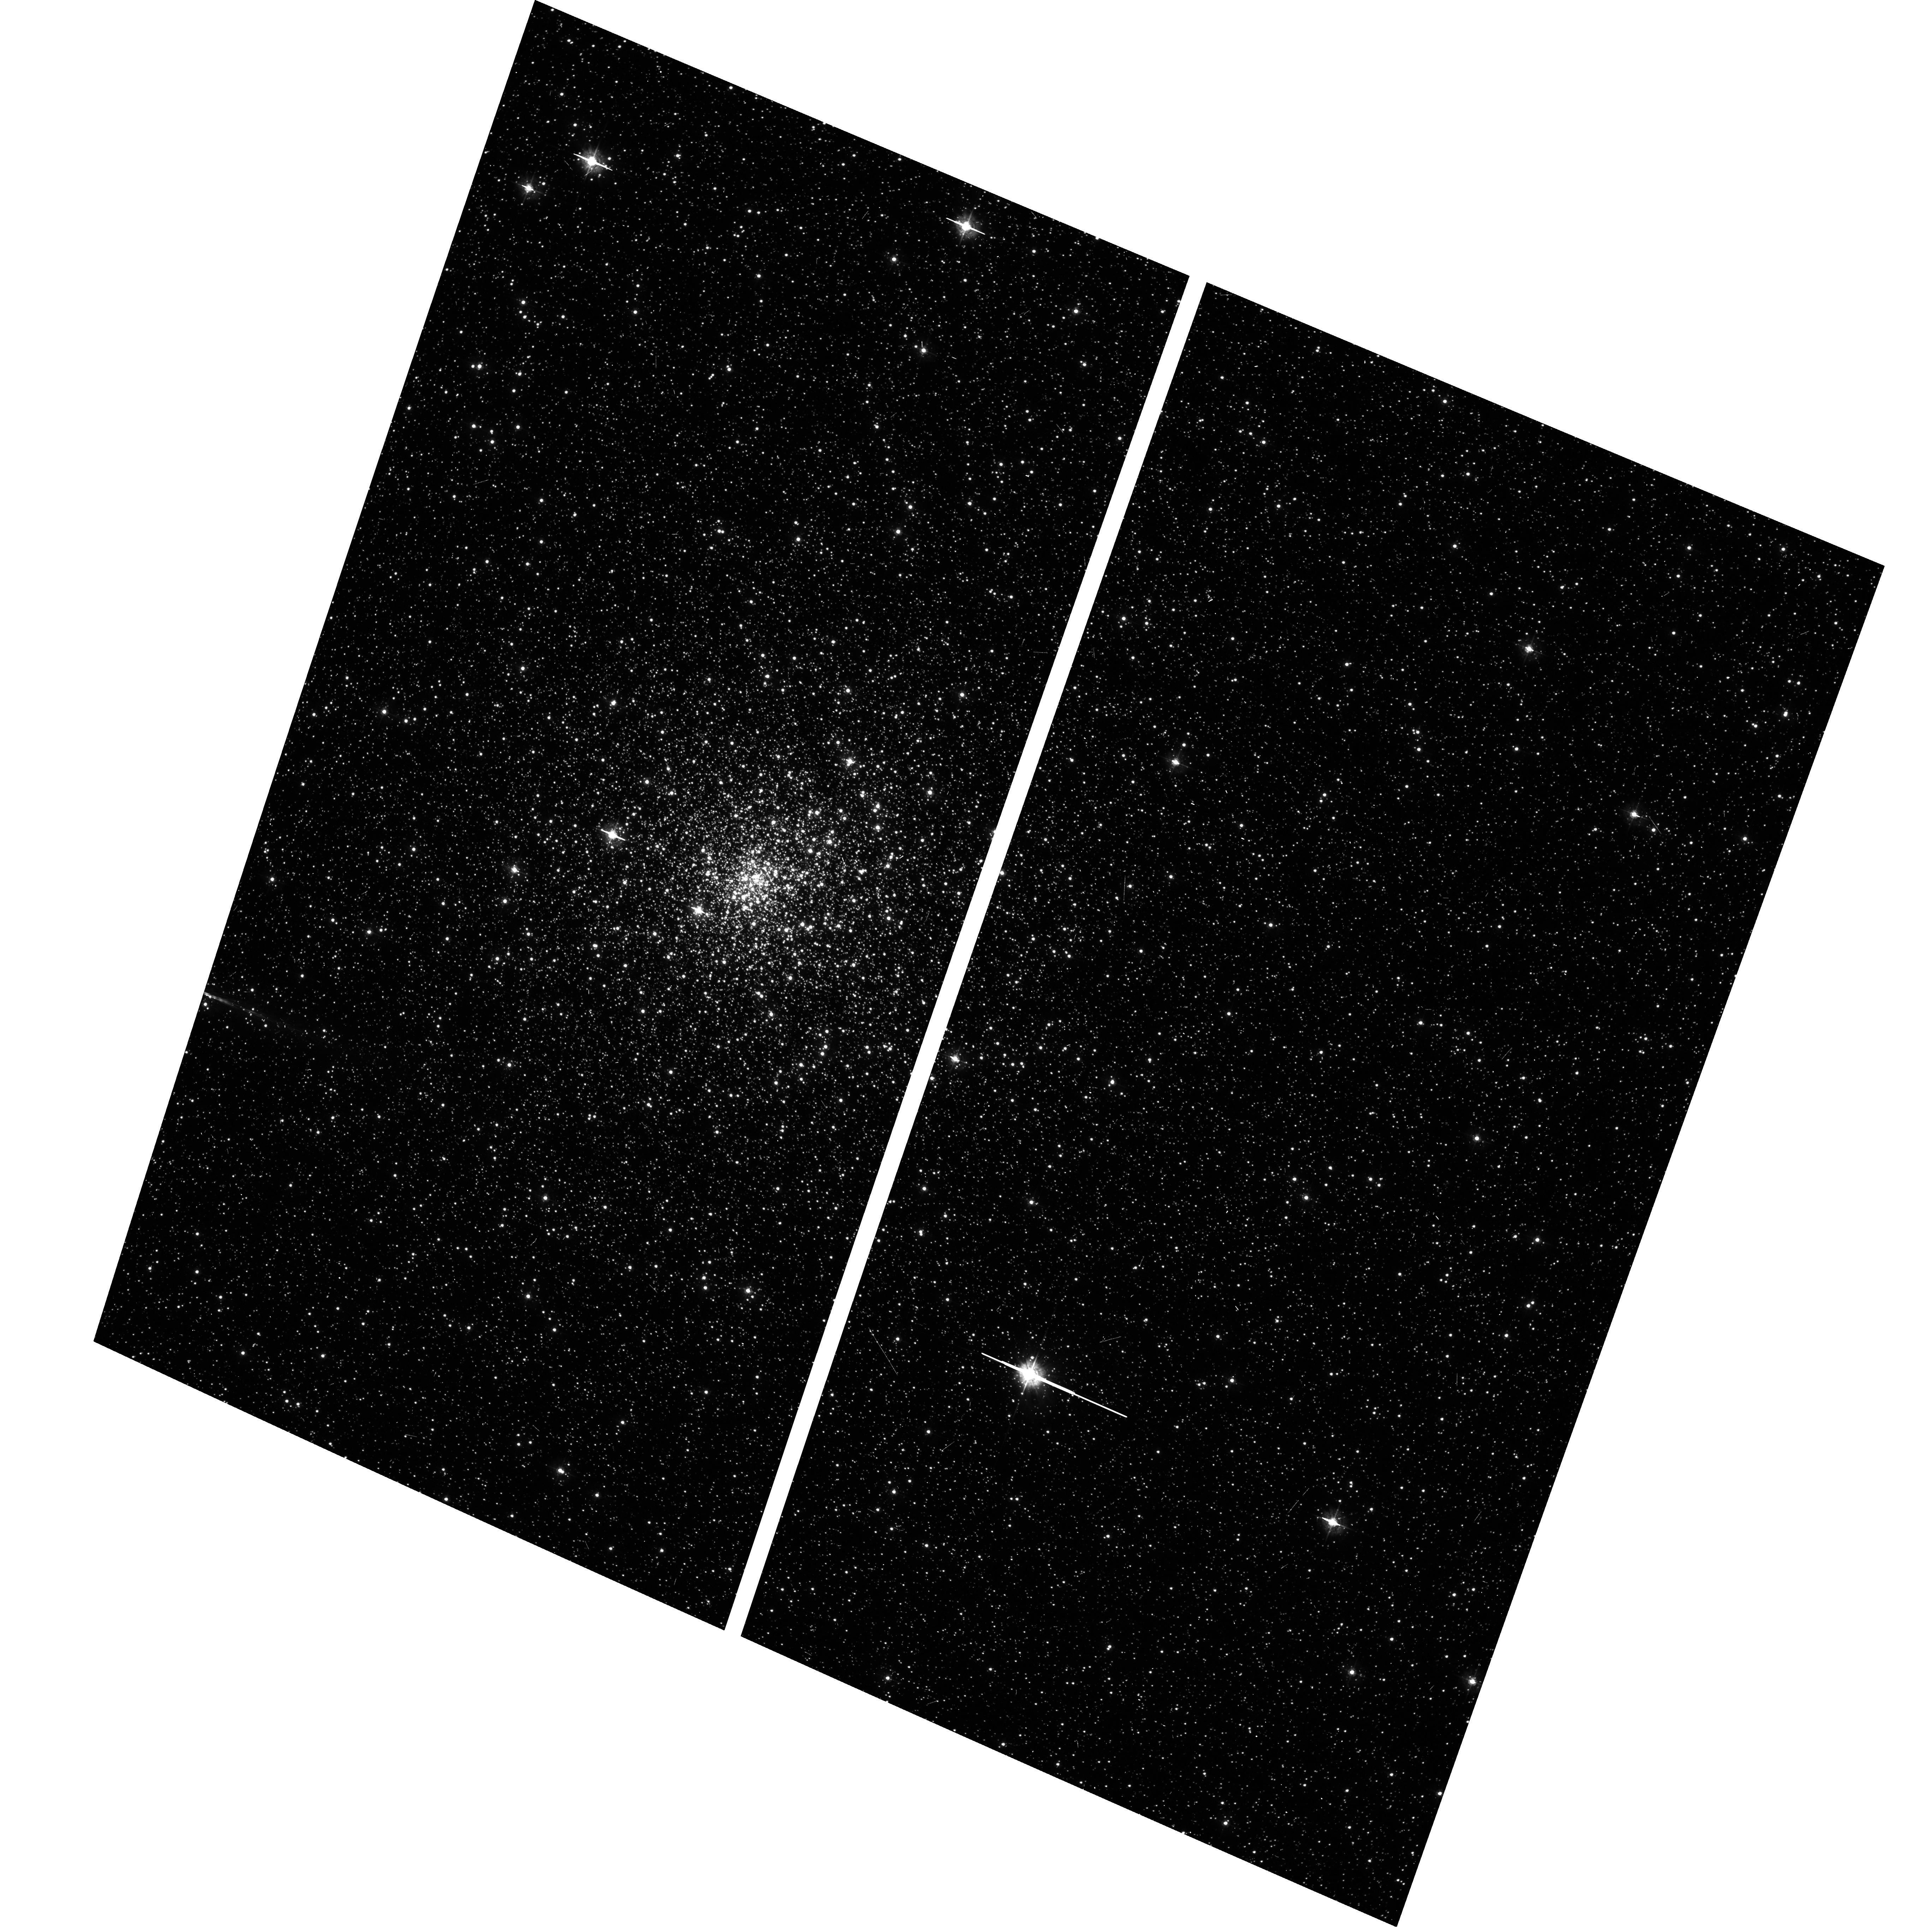
Target: NGC6522
Instrument: ACS/WFC
Filter: F435W
Exposure: 6 min
Observation ID: hst_9690_e1_acs_wfc_f435w_j8kce1

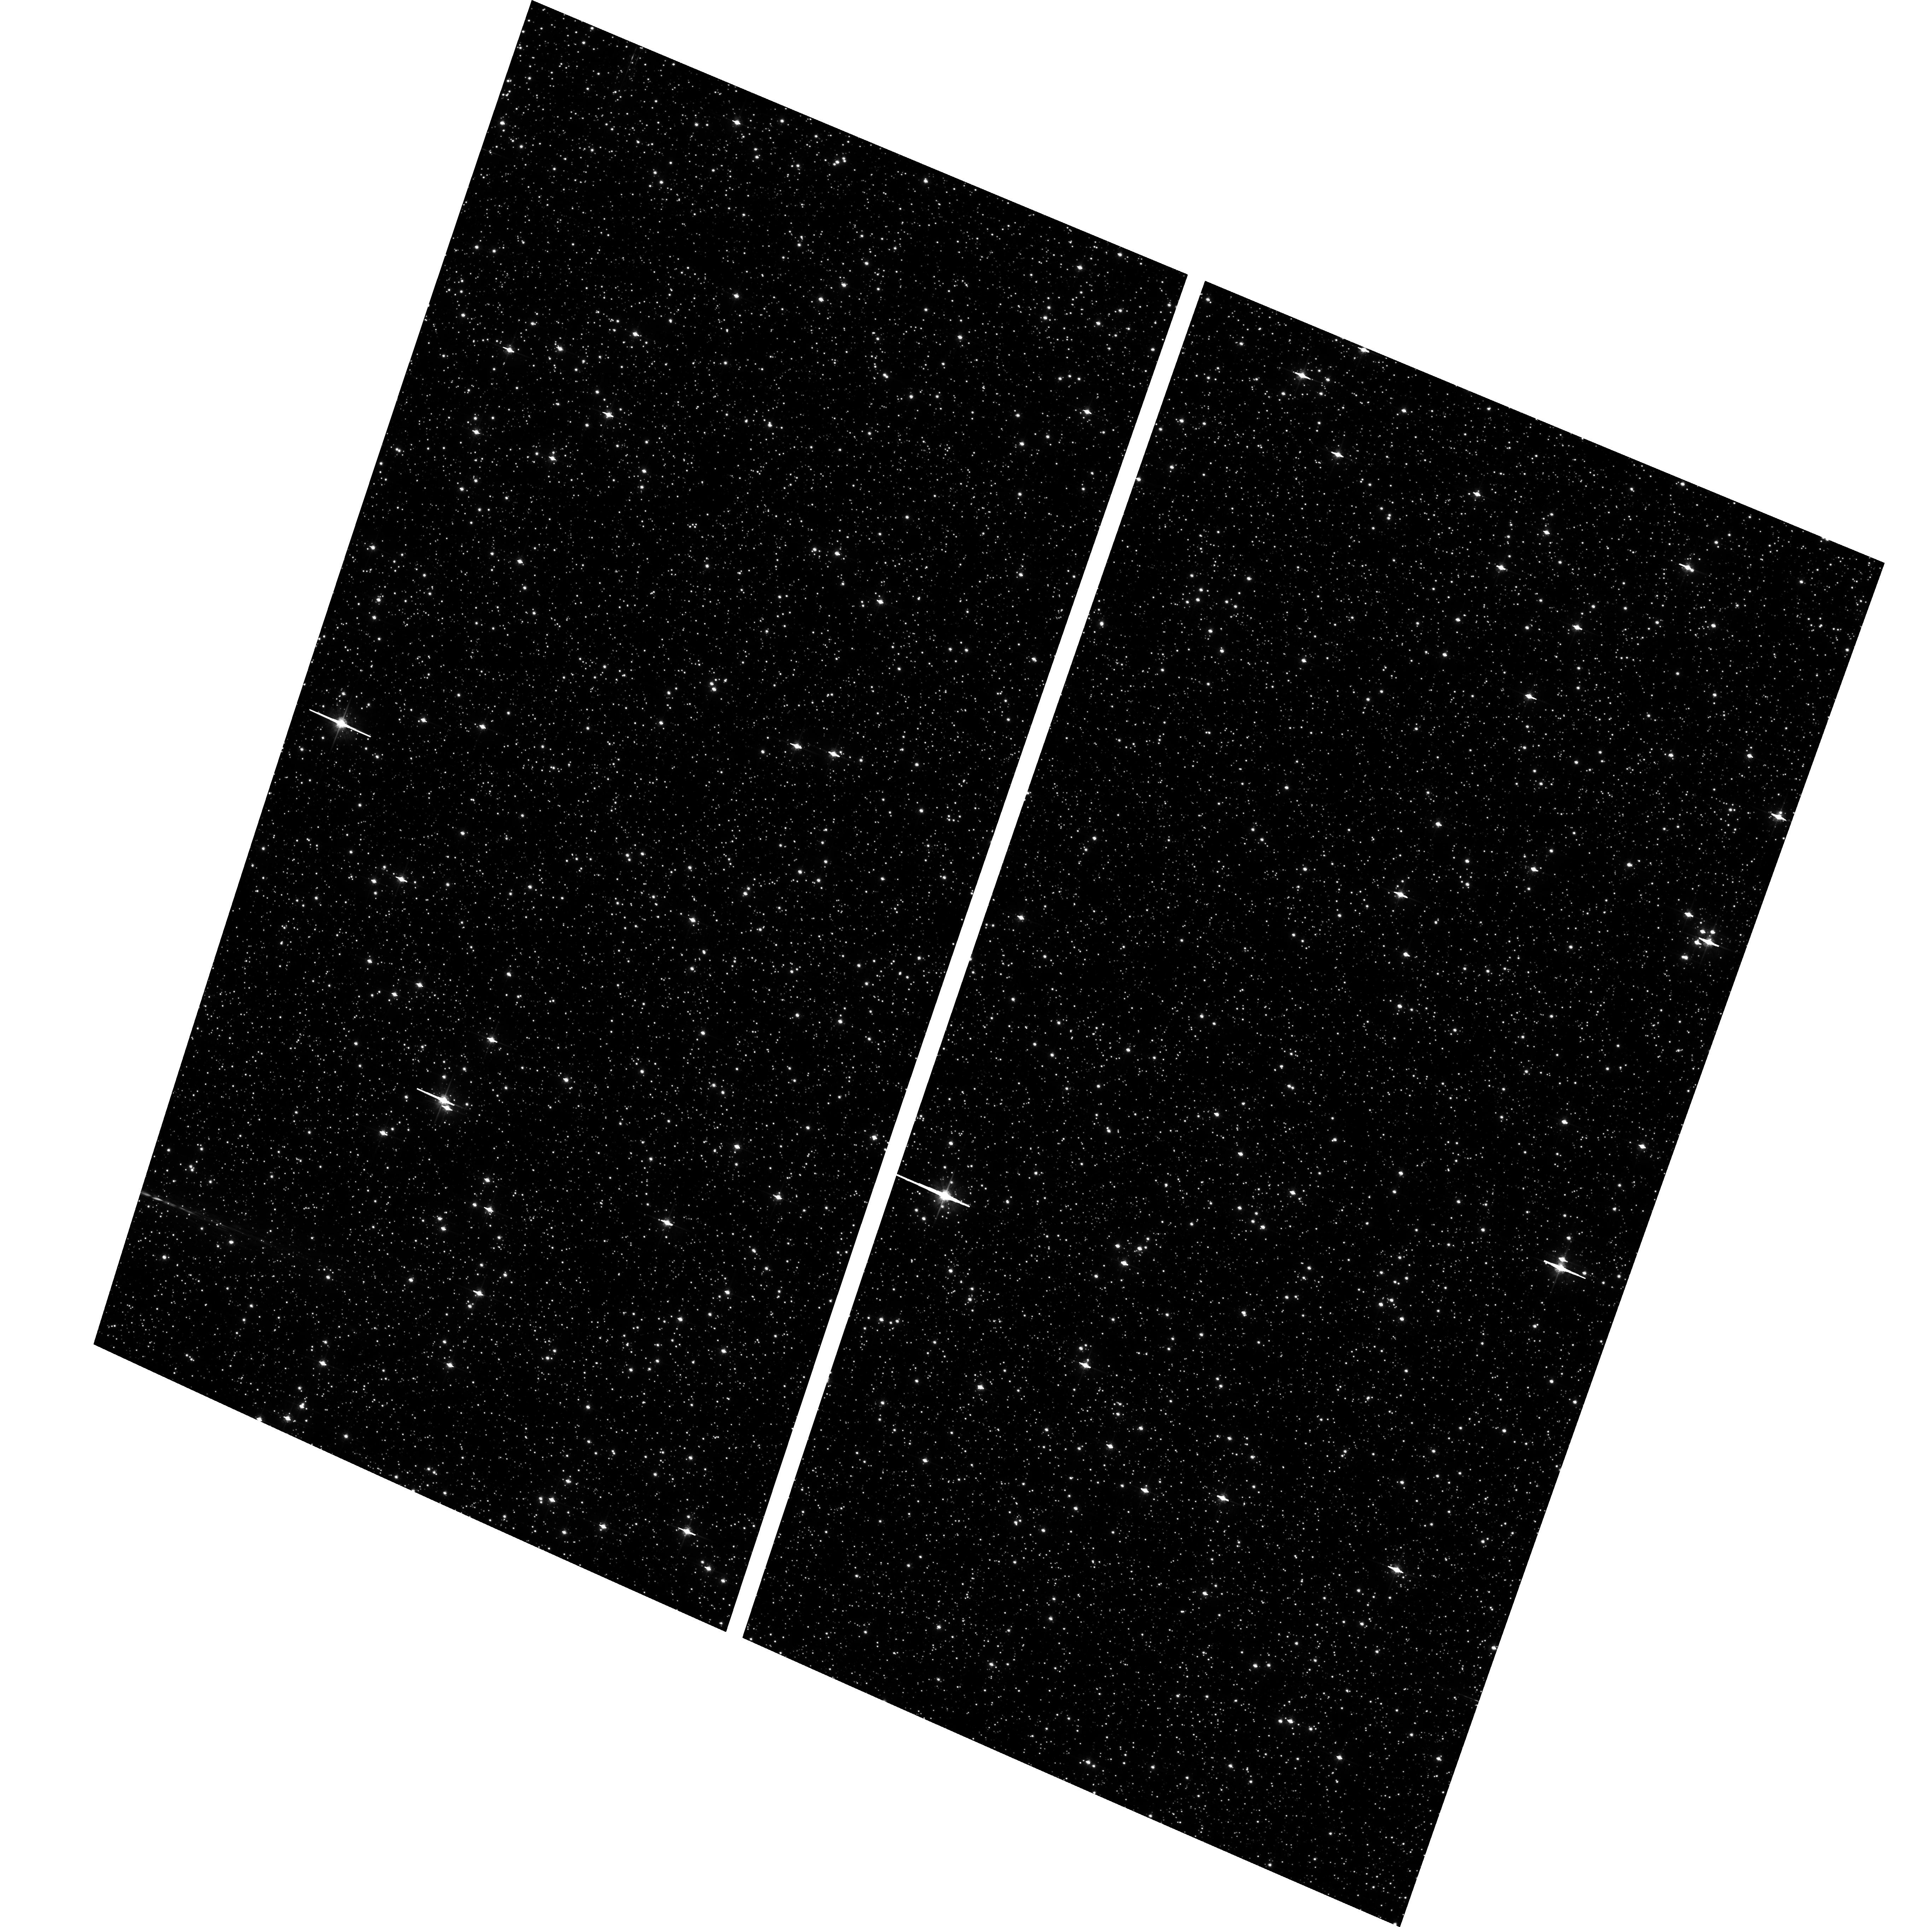
Target: BAADES-WINDOW-1
Instrument: ACS/WFC
Filter: F625W
Exposure: 9 min
Observation ID: hst_9690_c1_acs_wfc_f625w_j8kcc1

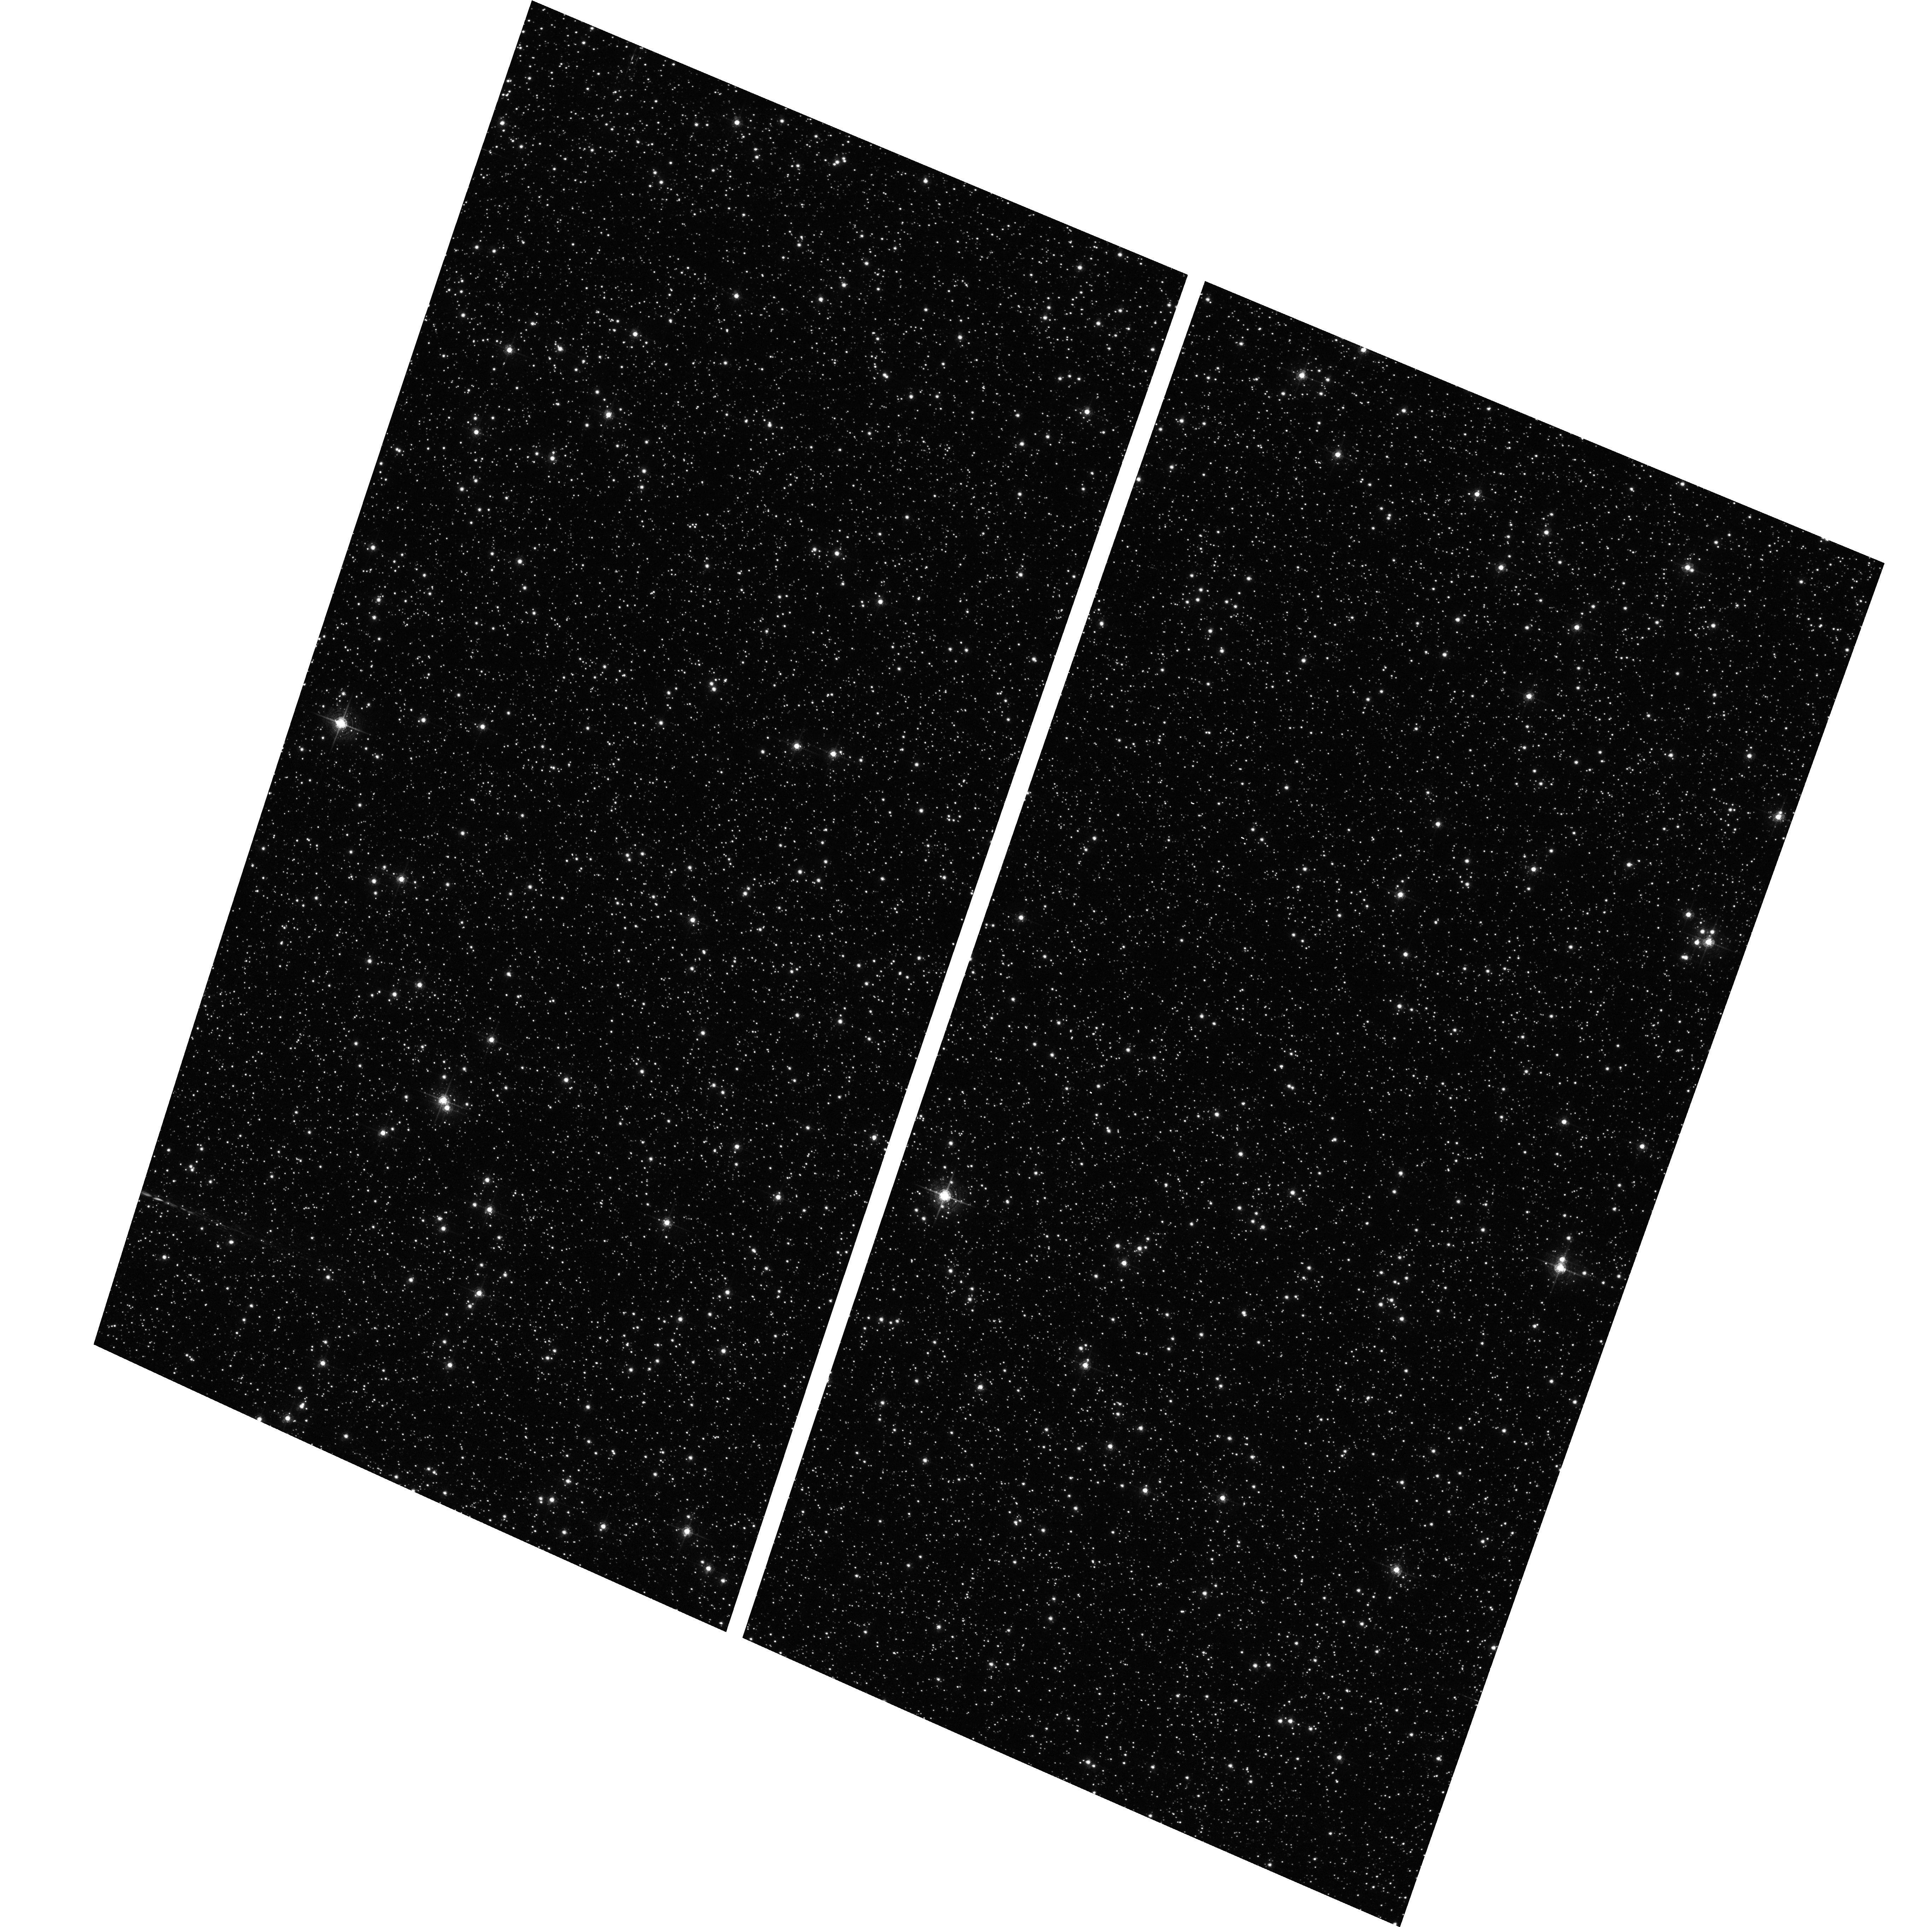
Target: BAADES-WINDOW-1
Instrument: ACS/WFC
Filter: F658N
Exposure: 17 min
Observation ID: hst_9690_c1_acs_wfc_f658n_j8kcc1

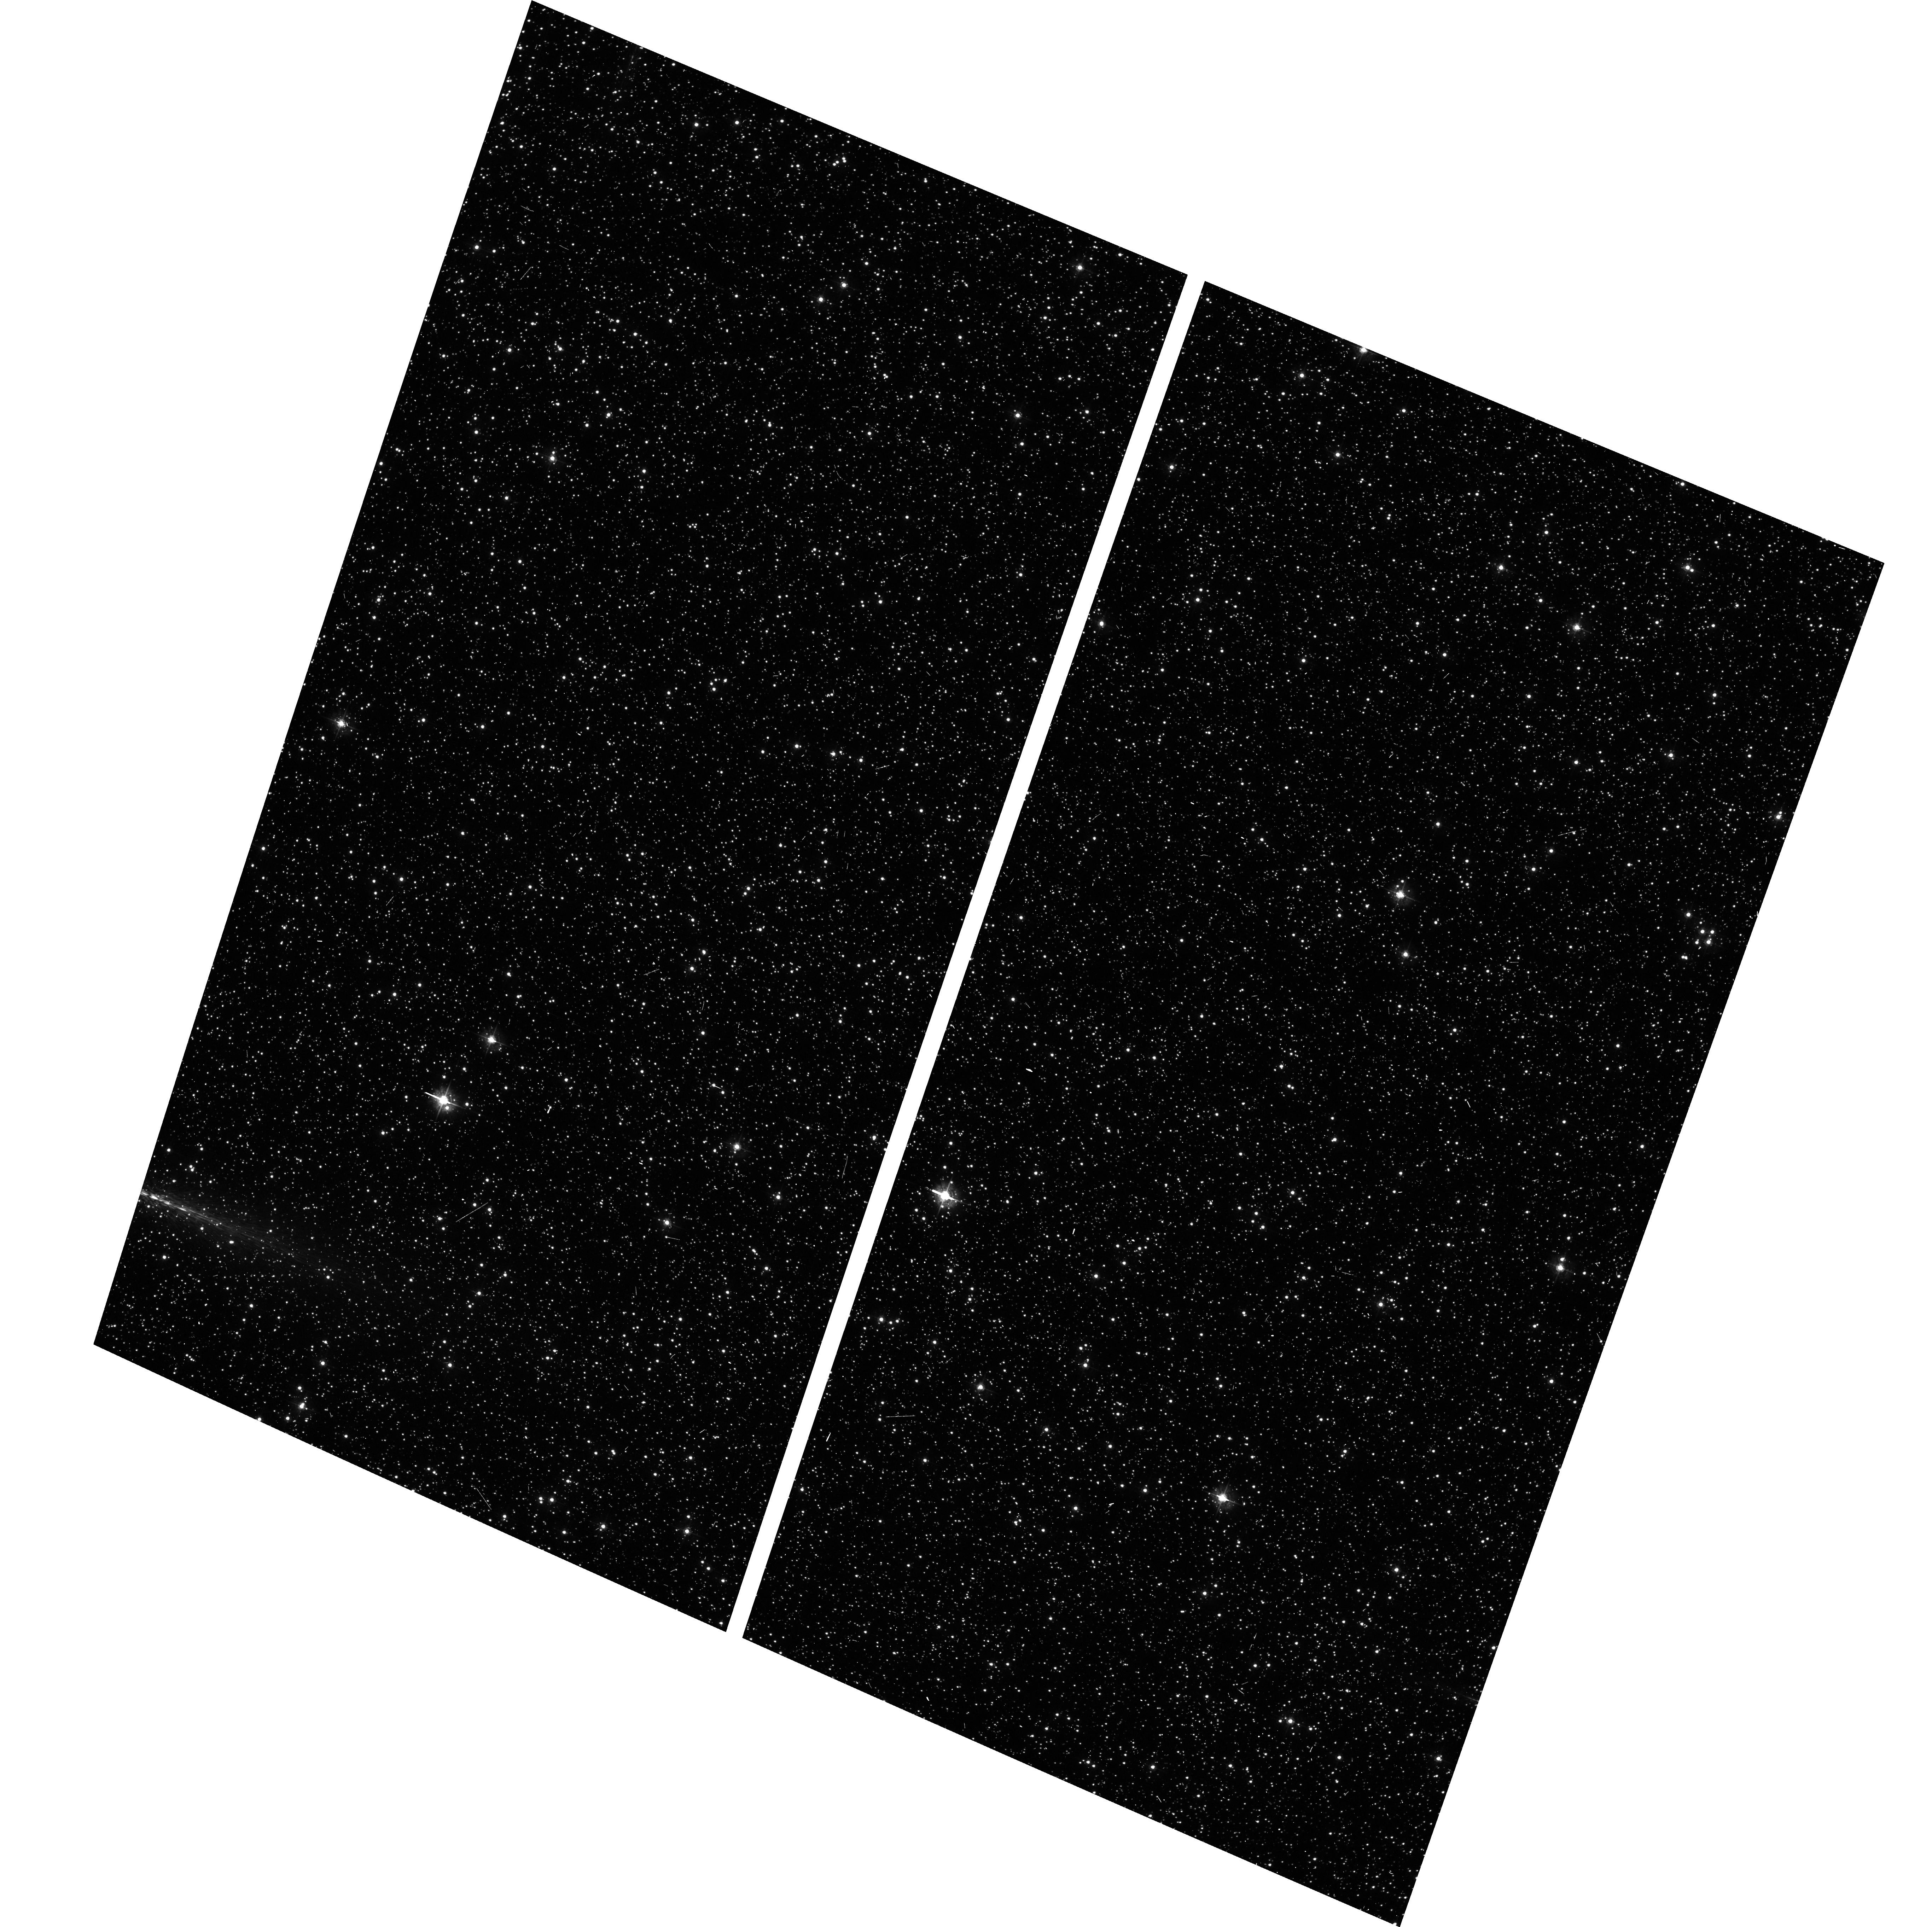
Target: BAADES-WINDOW-1
Instrument: ACS/WFC
Filter: F435W
Exposure: 6 min
Observation ID: hst_9690_c1_acs_wfc_f435w_j8kcc1

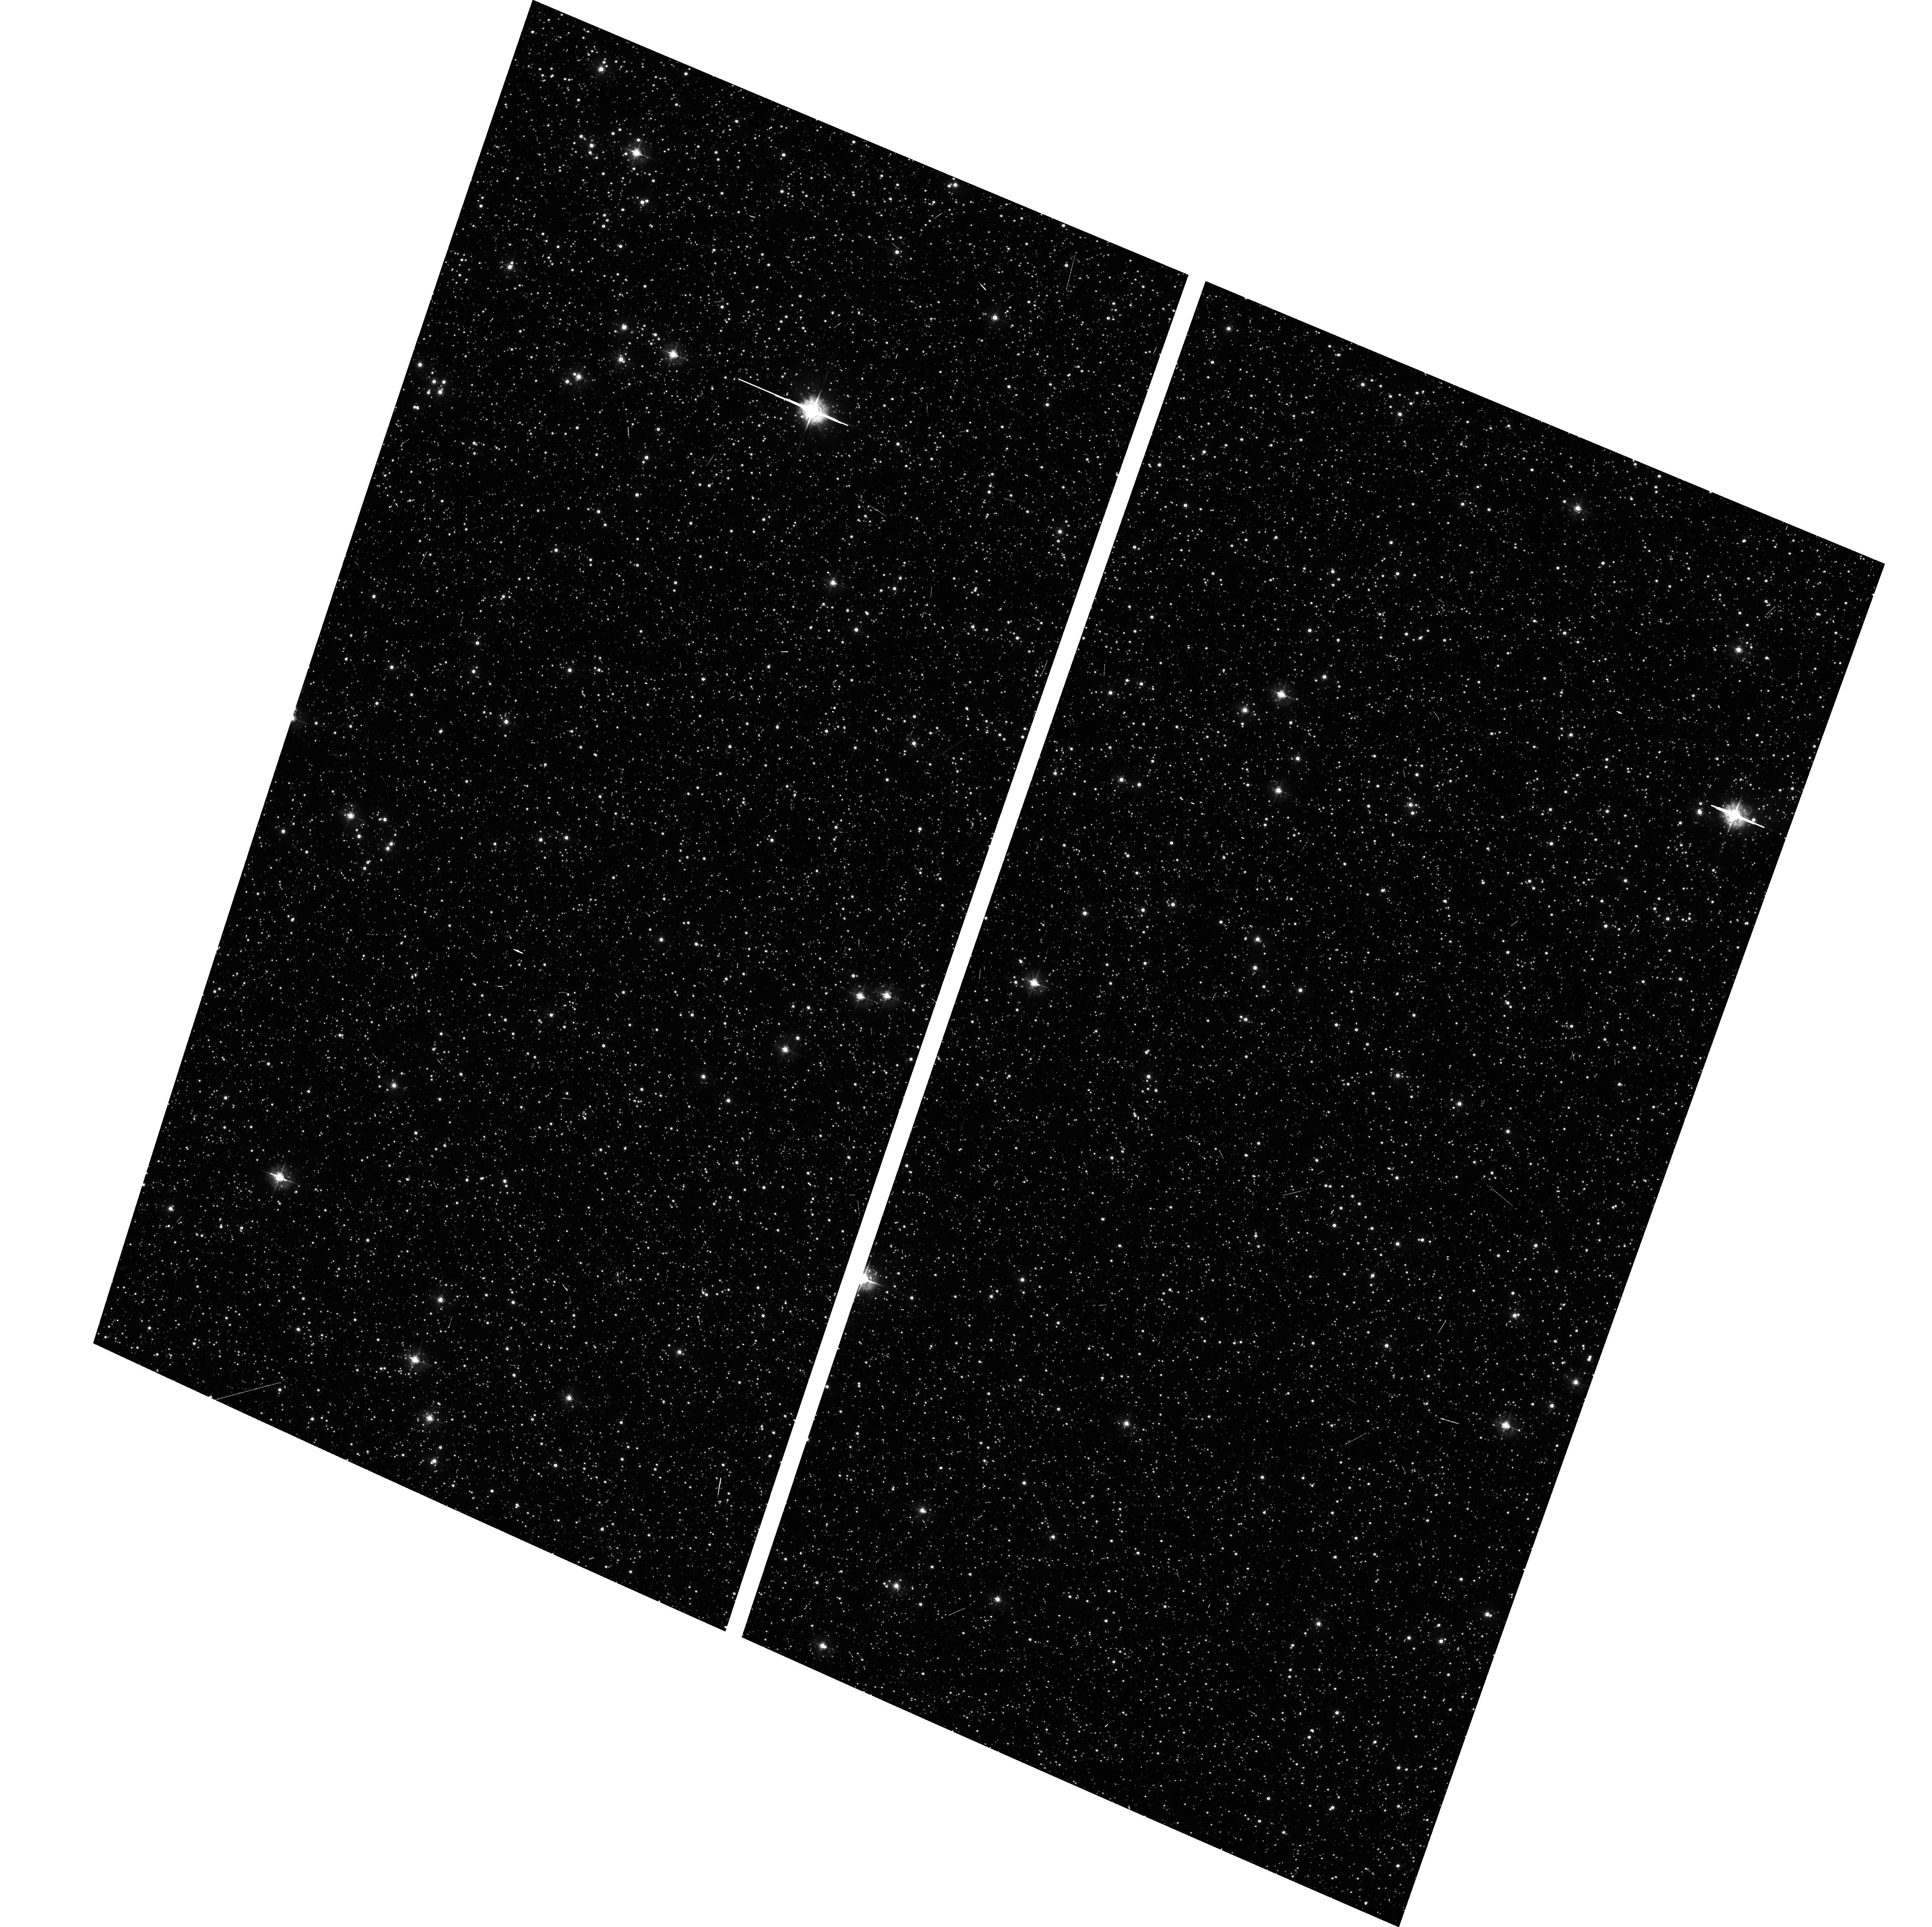
Target: BAADES-WINDOW-1
Instrument: ACS/WFC
Filter: F435W
Exposure: 6 min
Observation ID: hst_9690_b1_acs_wfc_f435w_j8kcb1

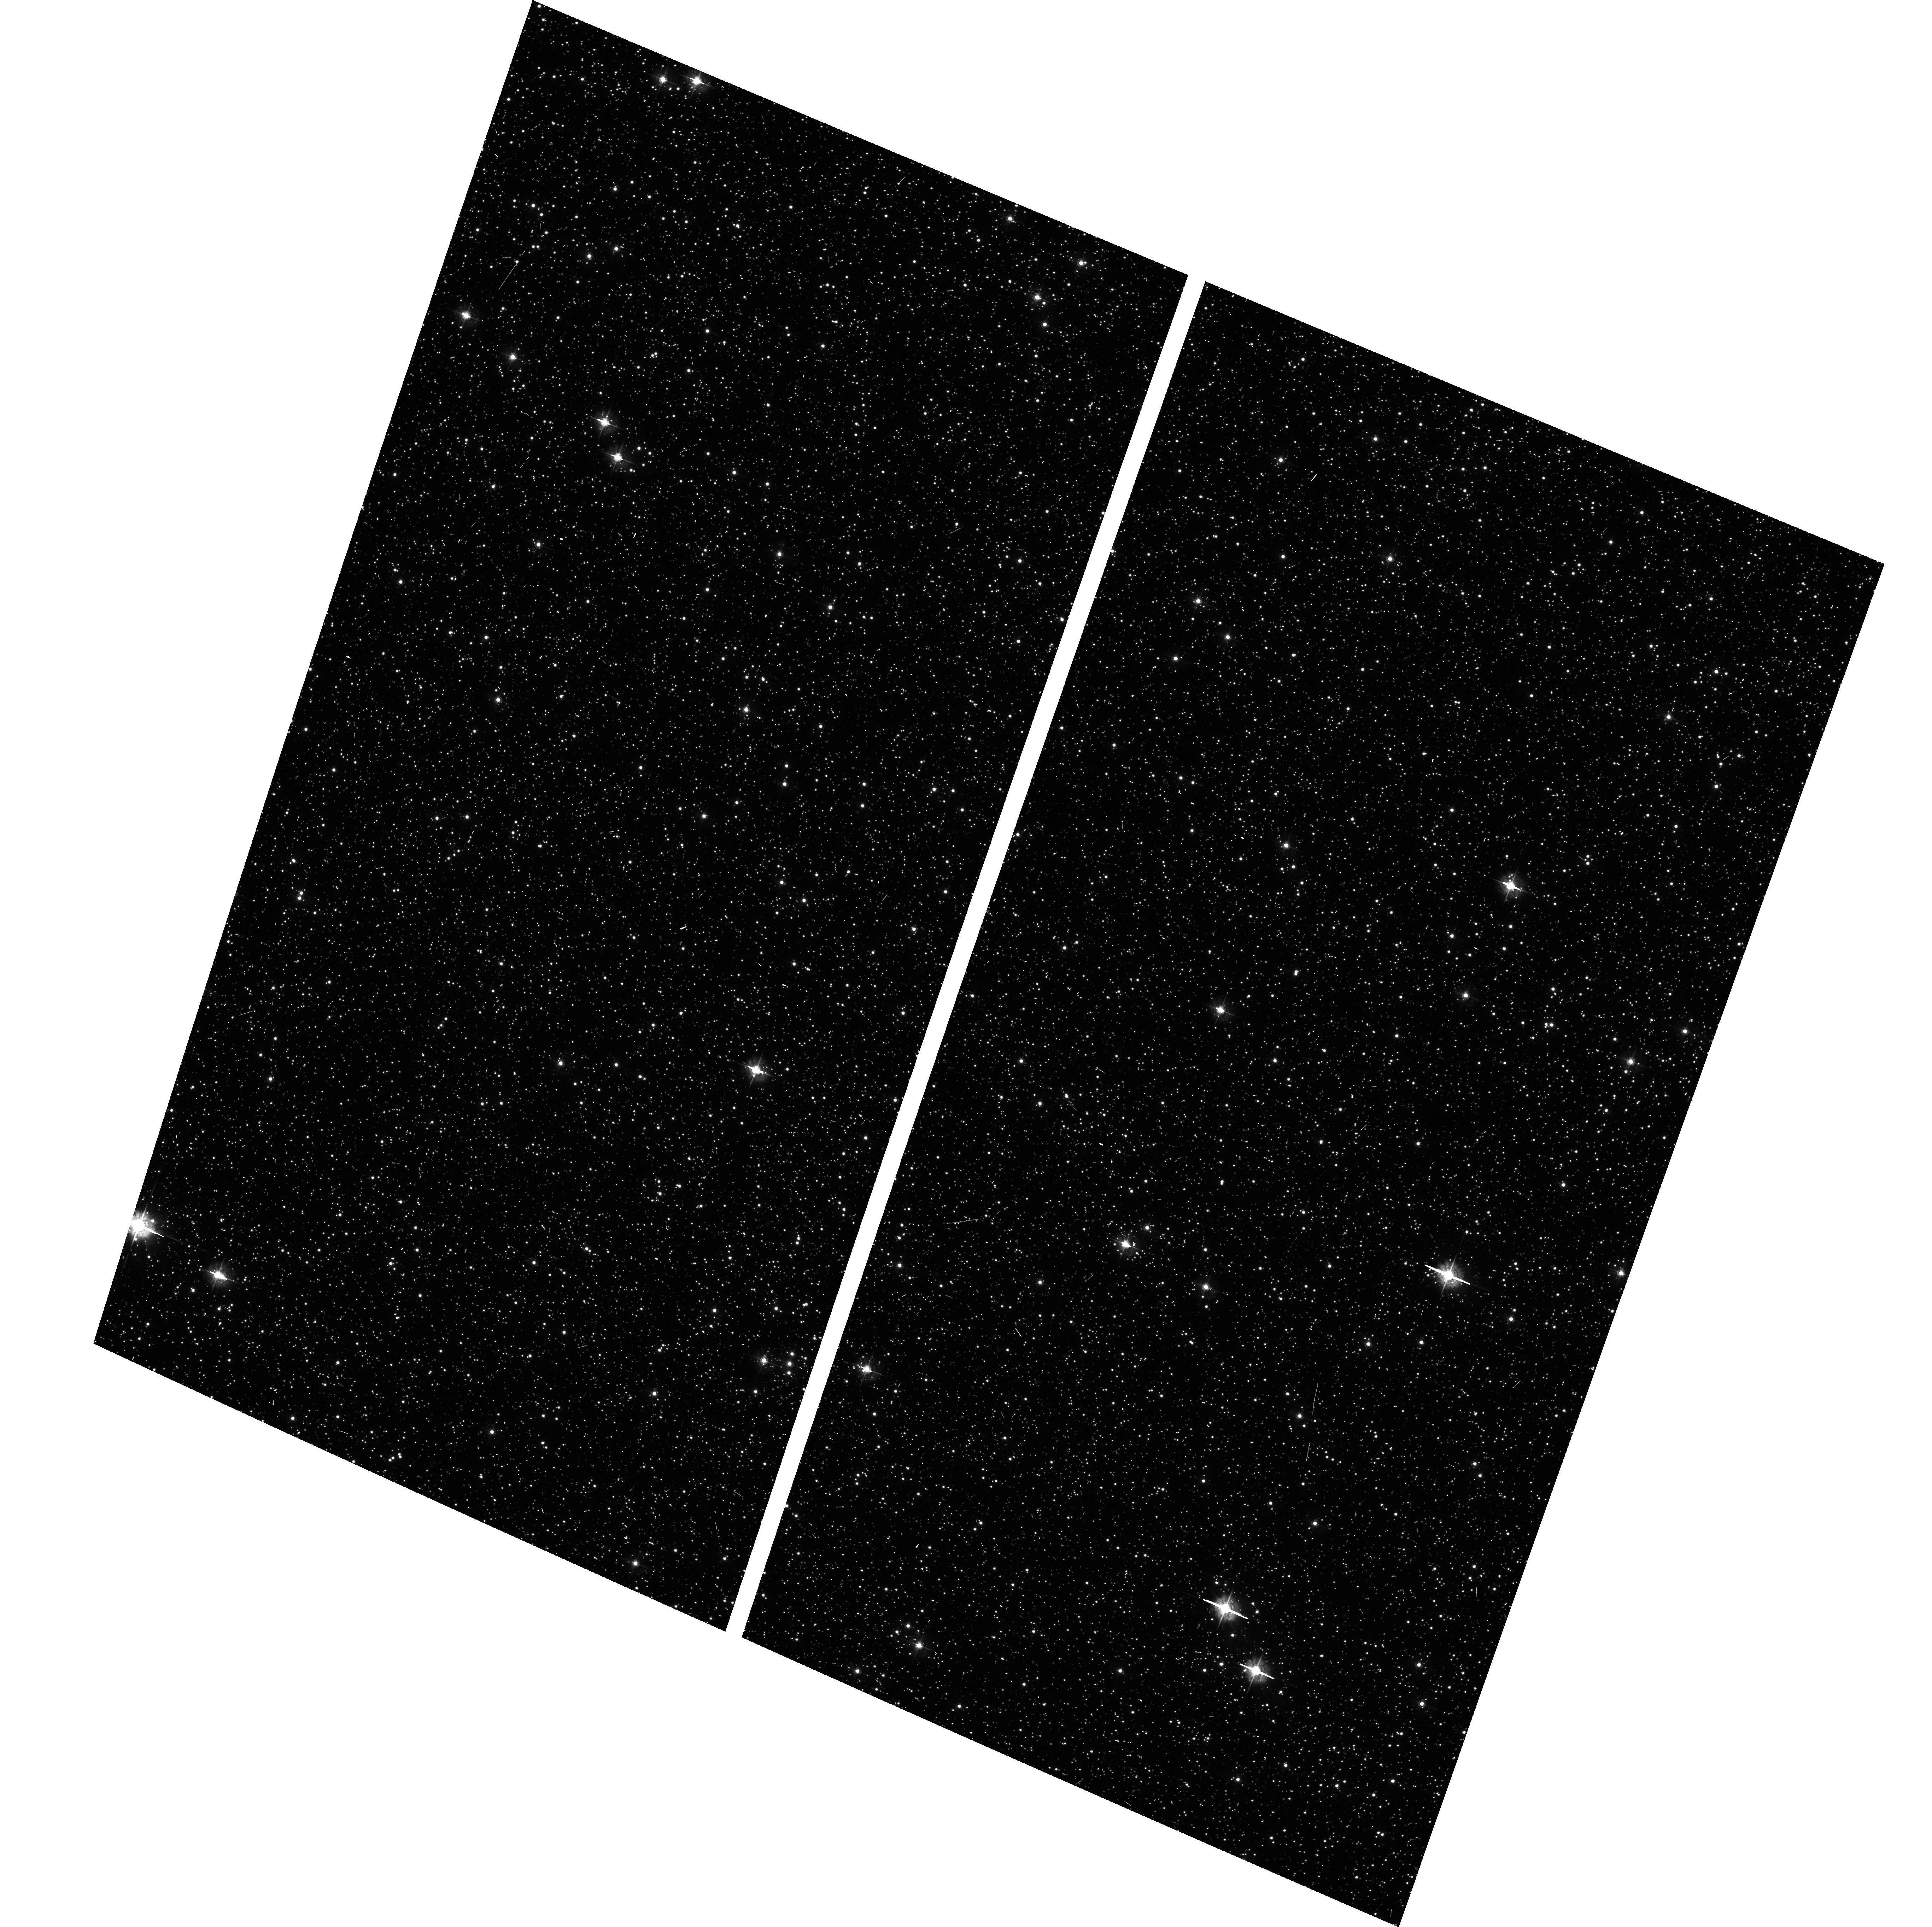
Target: BAADES-WINDOW-1
Instrument: ACS/WFC
Filter: F435W
Exposure: 6 min
Observation ID: hst_9690_01_acs_wfc_f435w_j8kc01

X-Raying Baades Window Through the Galactic Bulge (PI: Grindlay, Jonathan E.)

We propose to conduct the first of a two-part deep galactic plane survey on one ACIS-I field in Baade's Window, a region of low obscuration near the galactic center. The survey will reach a sensitivity limit of Lx ~ 3x10^30 erg/s for sources in the galactic bulge, and thus provide the first census of accretion powered binaries (cataclysmic variables and quiescent low mass x-ray binaries) as well as millsecond pulsars to constrain the stellar and binary evolution of the bulge vs the populations in globular clusters and the disk. Optical identifications will be made with a coordinated mosaic survey with ACS on HST (B/R/Halpha), to achieve a sensitivity for CVs down to their luminosity function peak at Mv ~9. A later, followup survey would complete the coverage of Baades Window.